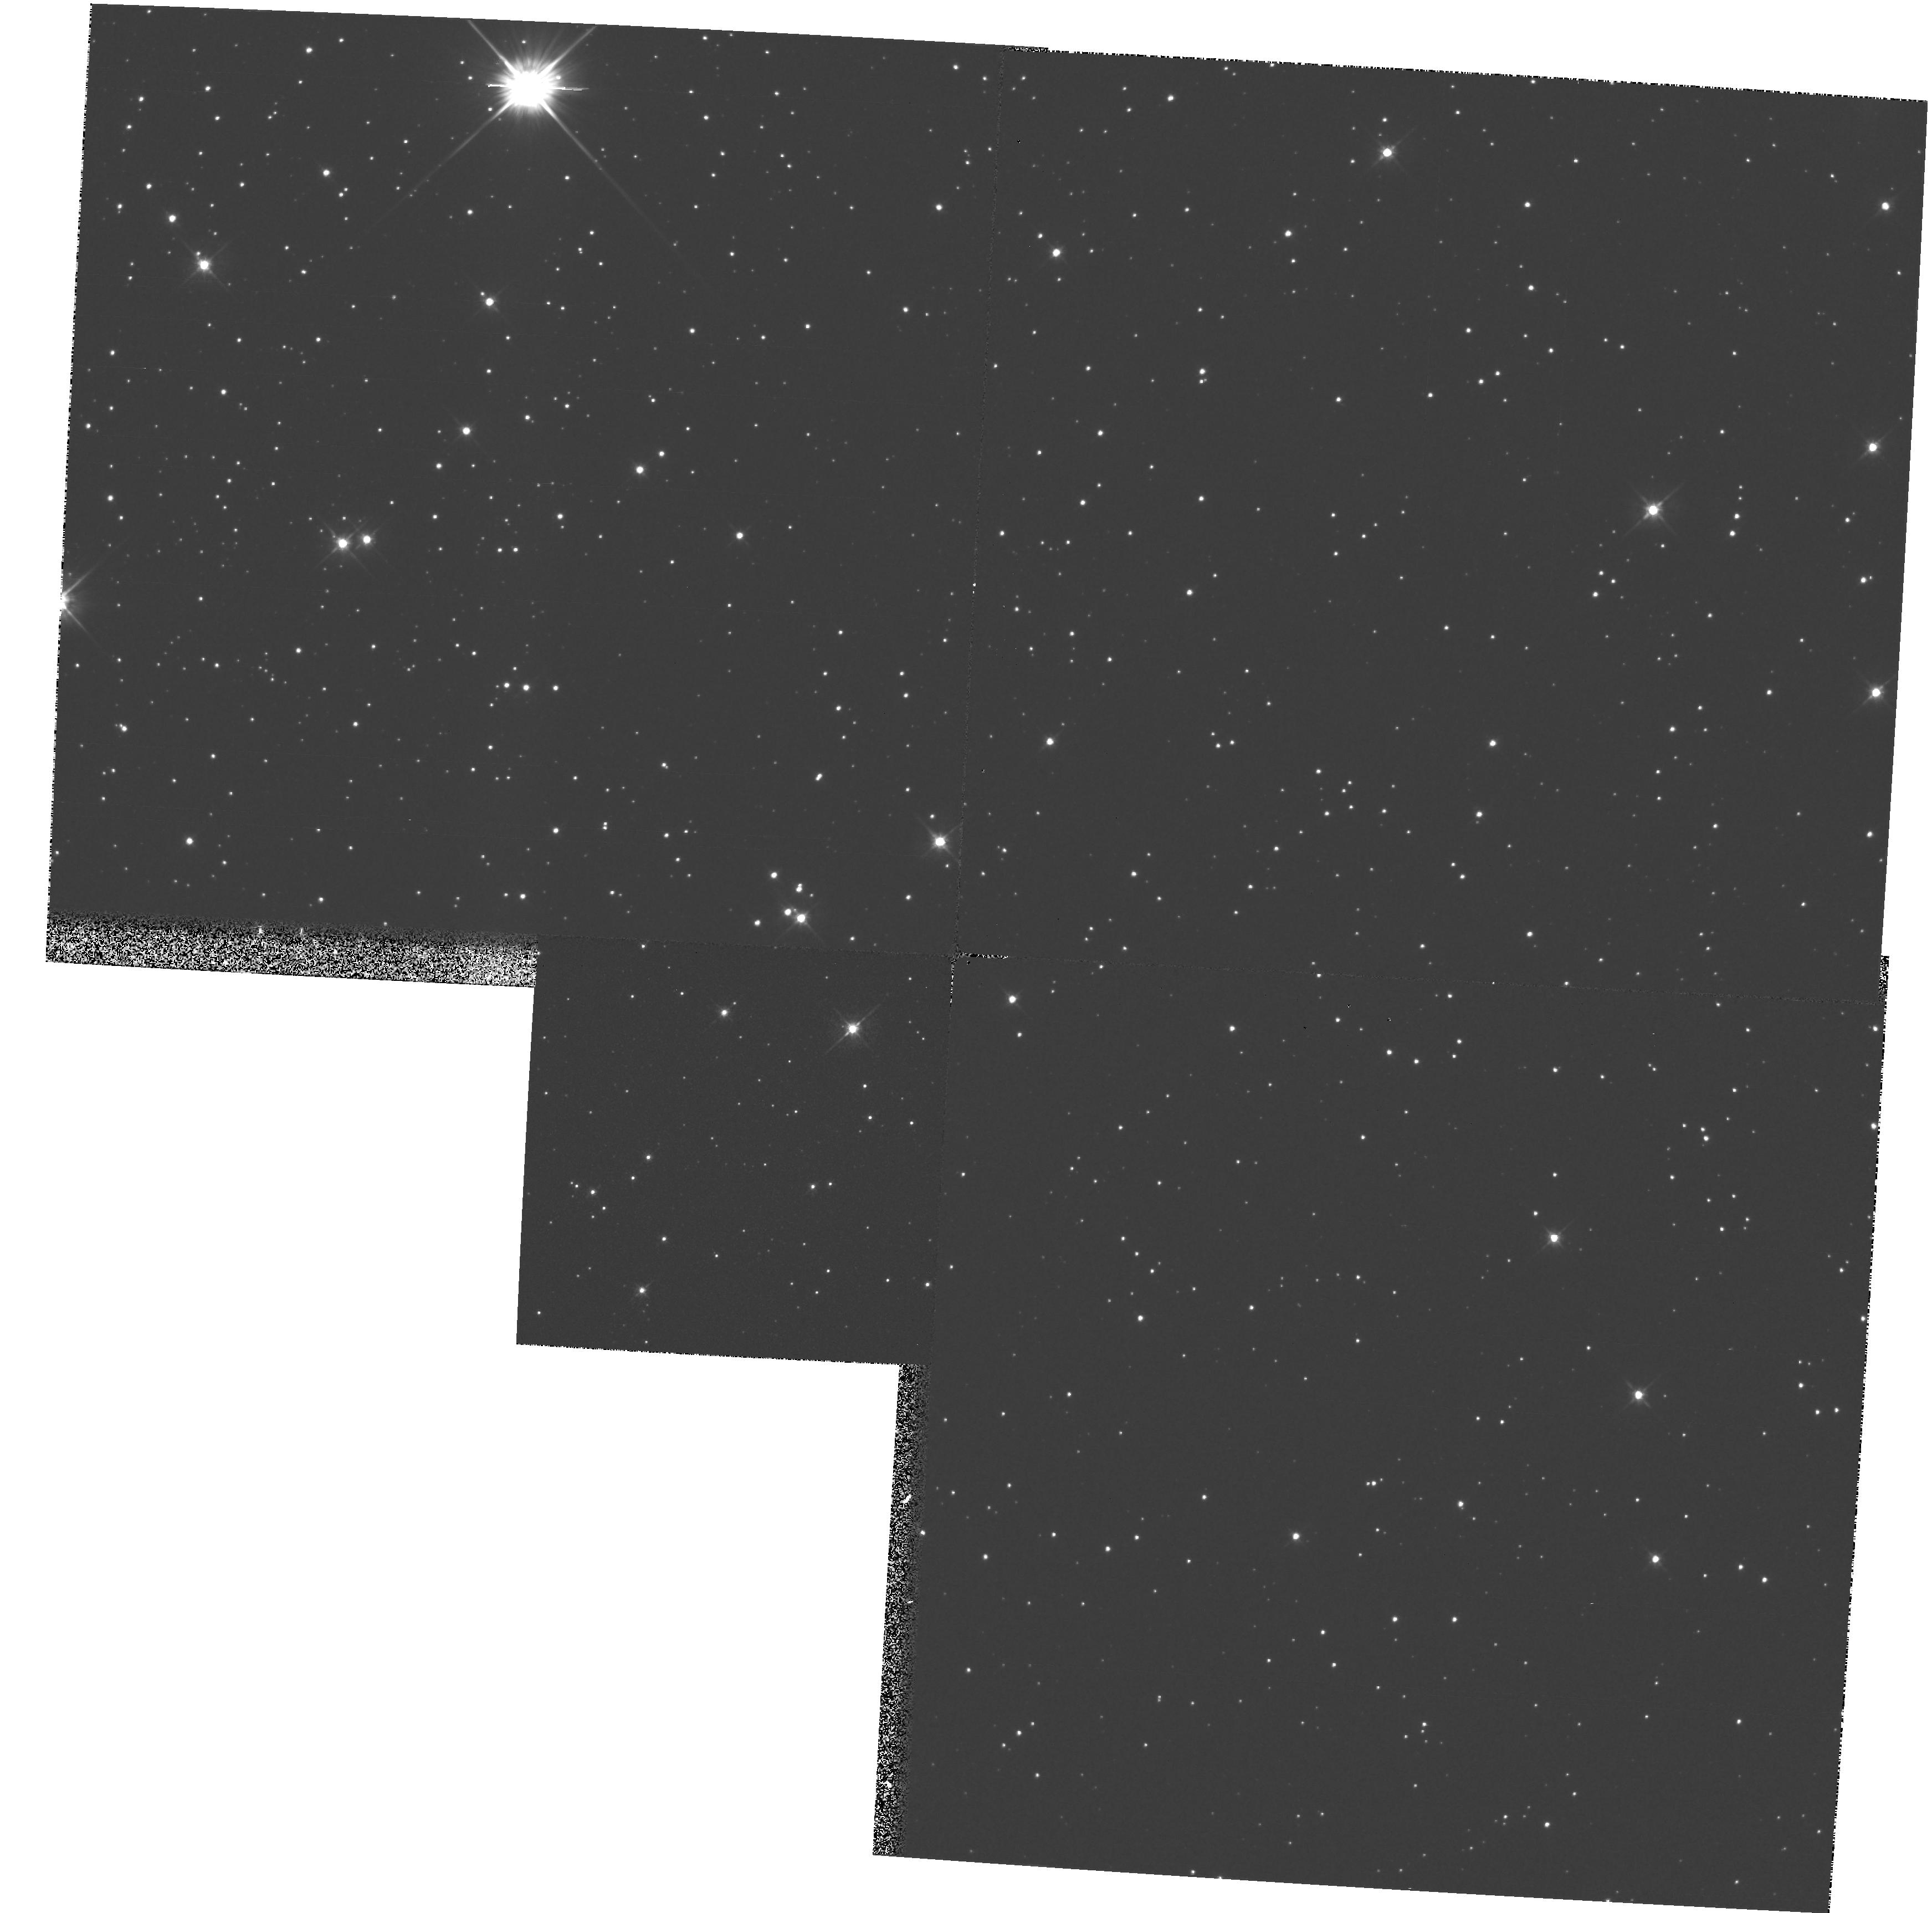
Target: OMEGA-CEN. Instrument: WFPC2/PC. Filter: F555W. Exposure: 6 min. Observation ID: hst_5558_01_wfpc2_pc_f555w_u2f001

WFPC2 OBSERVATIONS TO MONITOR OTA DESORPTION (PI: Hasan, Hashima)

This proposal will perform WFPC2 observations through filter F555W, to monitor focus stability of the HST OTA FOCAL Plane. A crowded field in Omega Cen will be observed. The first execution will be six to eight weeks after launch. The test may be repeated every eight weeks, should the need arise.